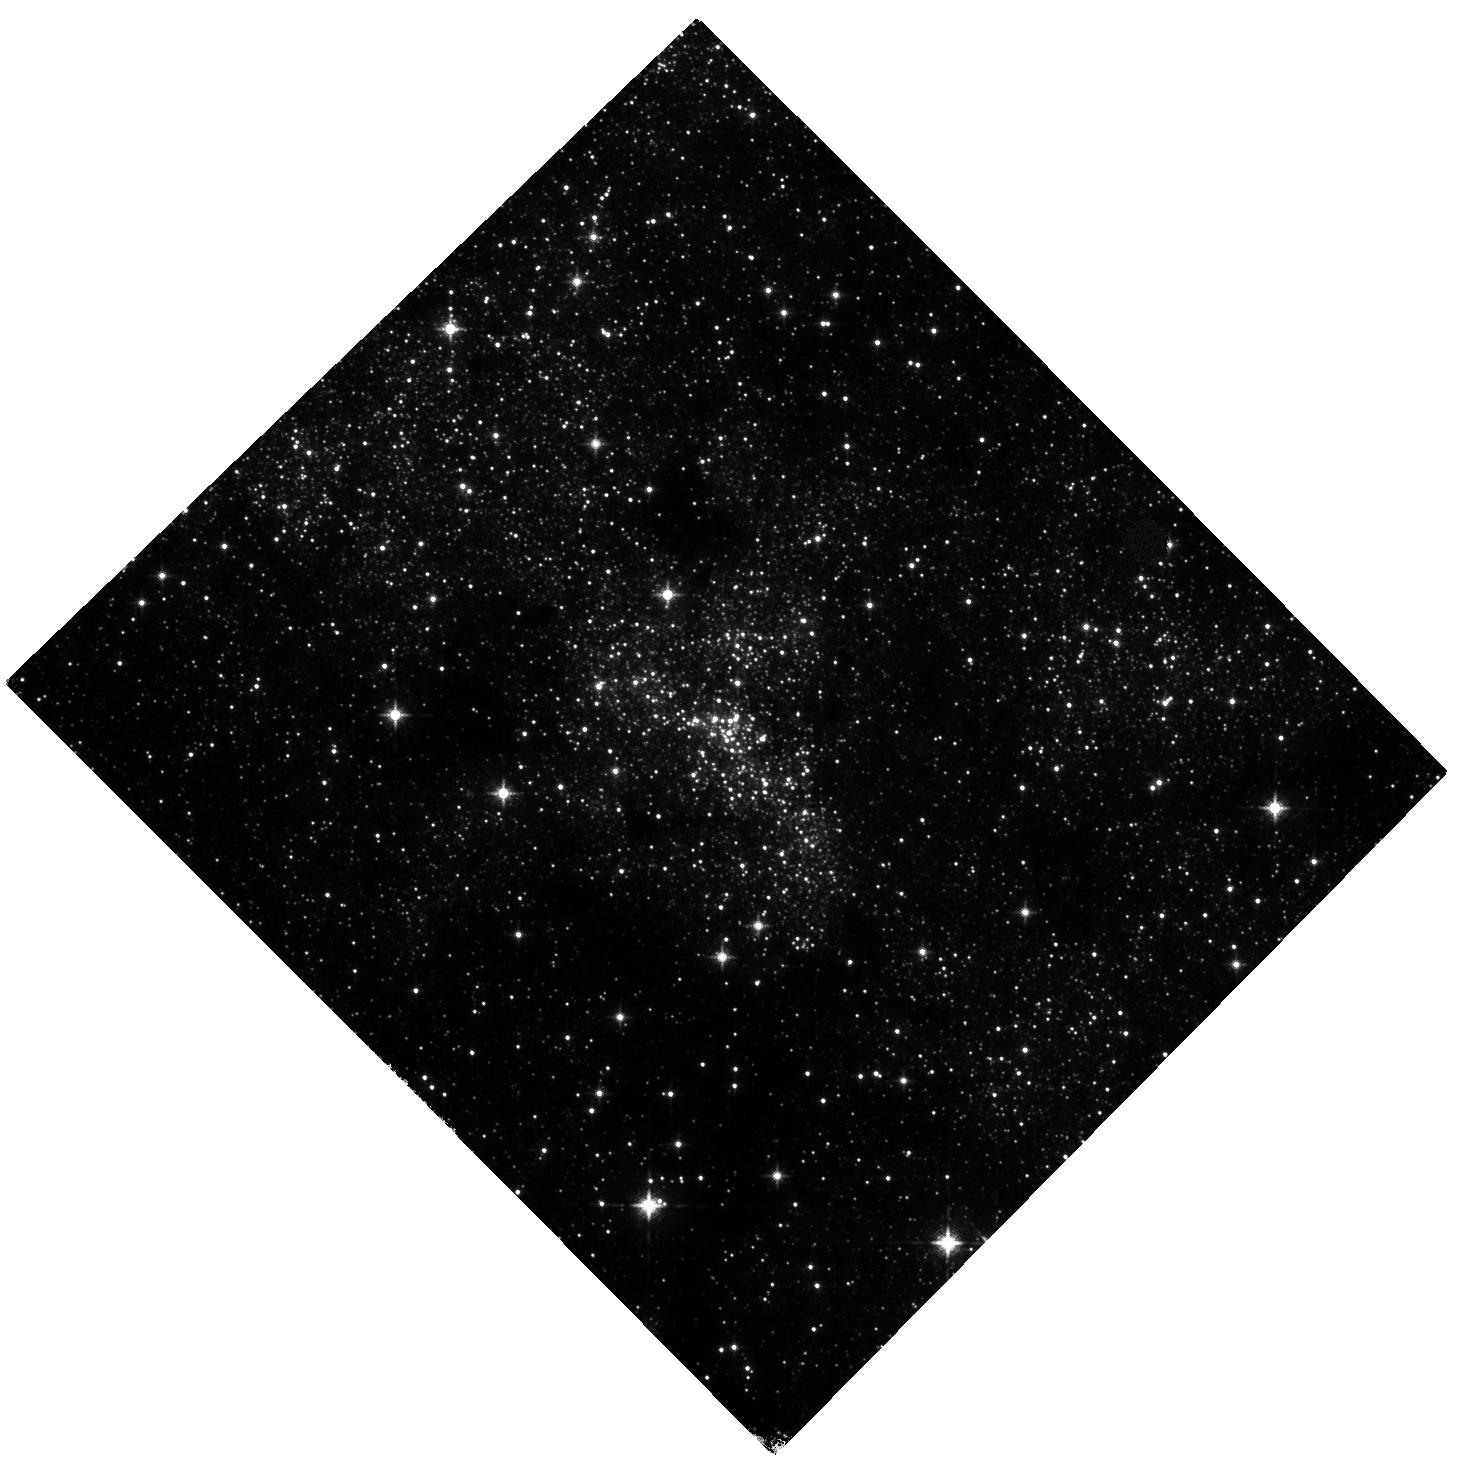
Target: SGR-A
Instrument: WFC3/IR
Filter: F127M
Exposure: 33 min
Observation ID: hst_15199_01_wfc3_ir_f127m_idmo01

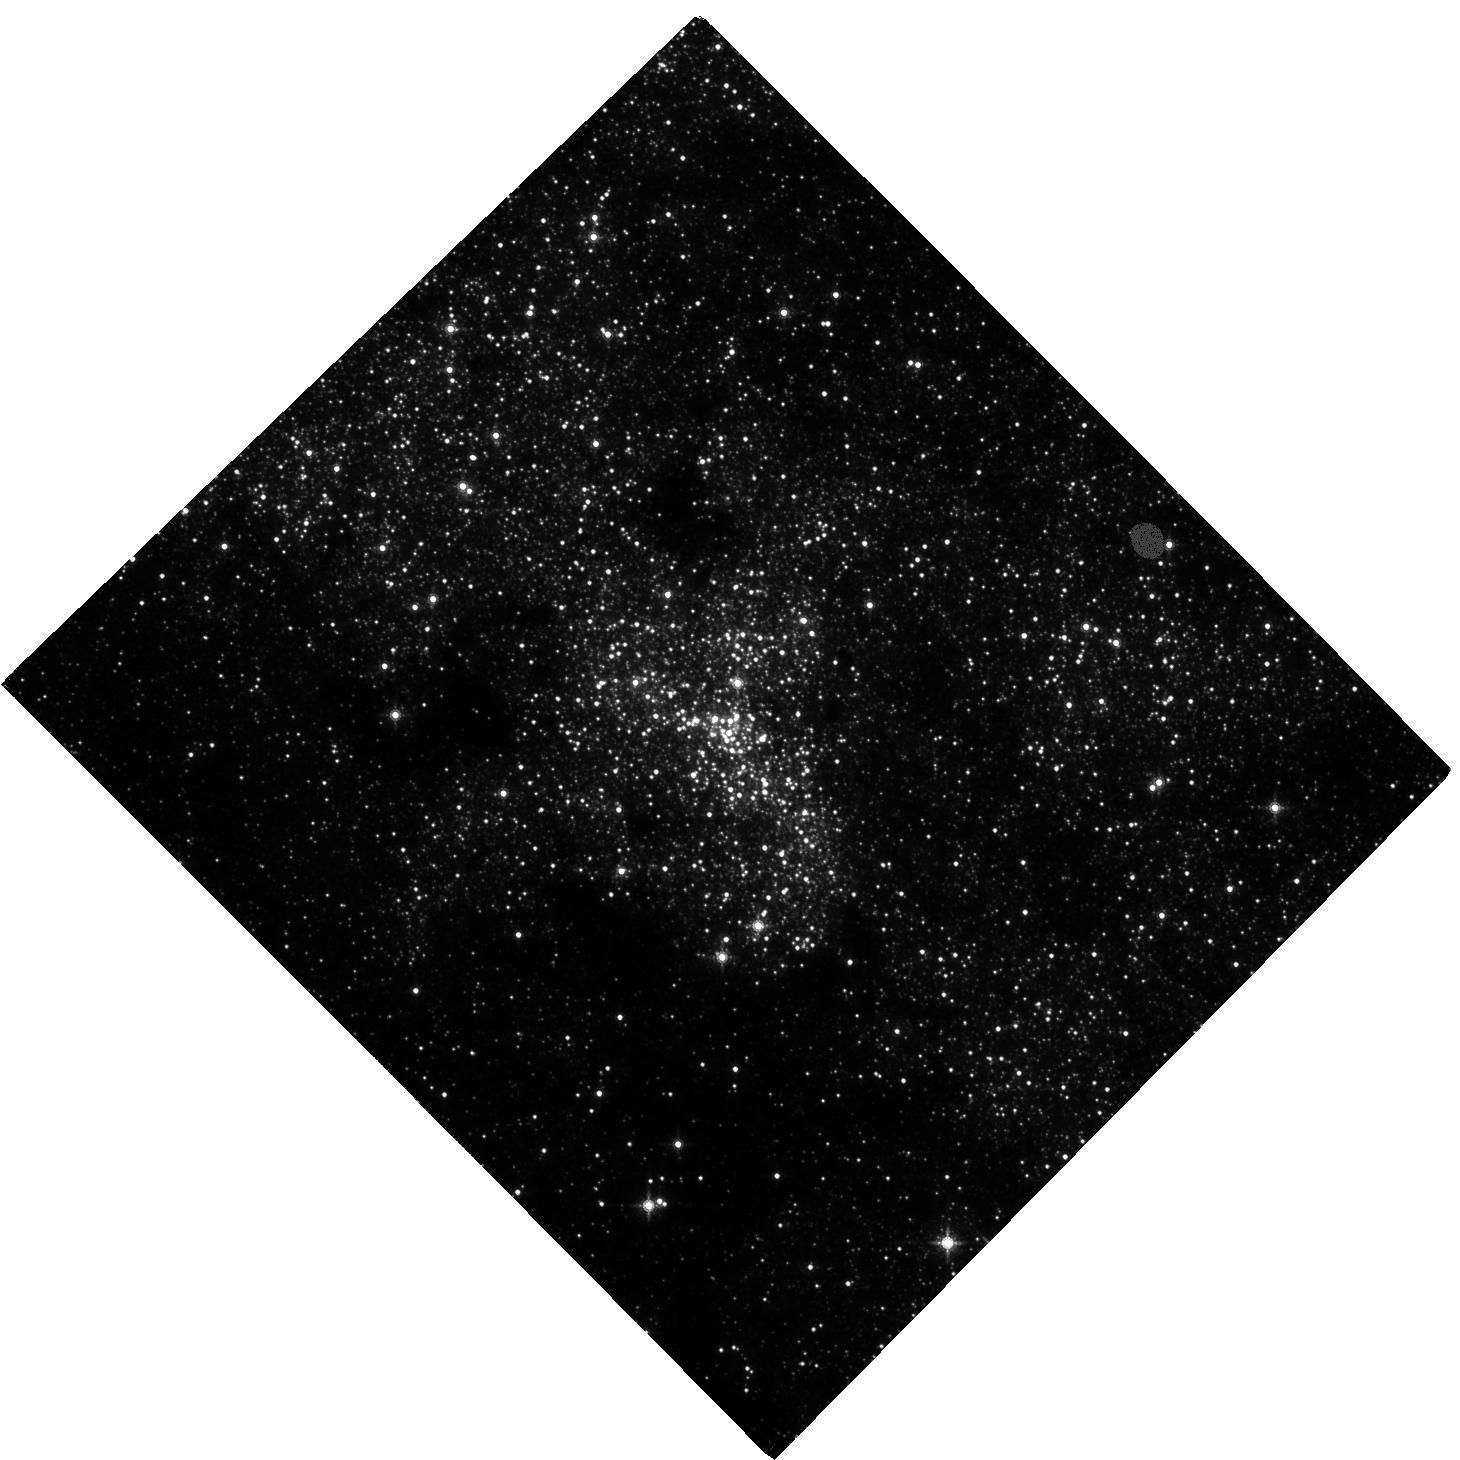
Target: SGR-A
Instrument: WFC3/IR
Filter: F153M
Exposure: 1.5 h
Observation ID: hst_15199_01_wfc3_ir_f153m_idmo01

Building an astrometric reference frame for tests of General Relativity with stellar orbits at the Galactic center with HST and GAIA (PI: Do, Tuan)

The short-period star S0-2 will reach its closest approach to the supermassive black hole at the Galactic center in 2018 at a separation of < 120 AU. This event will offer the first of a series of tests of General Relativity with stellar orbits around a supermassive black hole, an unexplored regime for tests of gravity. While S0-2 has been monitored for over 20 years with high angular resolution measurements from the ground, the astrometric reference frame is currently not stable enough for GR tests. The current reference frame is constructed using observations of 7 radio masers with narrow-field adaptive optics imaging from the ground. While this method provides a reference frame that is stable enough to measure the Keplerian orbits, it does not meet the more stringent requirements needed to measure post-Newtonian effects such as the precession of the periapse of the orbit. The small number of reference stars and the systematic errors associated with using large mosaics to observe these stars limit the accuracy of this method. We propose to construct a new reference frame for tests of gravity with WFC3-IR observations in Cycles 25, 26, & 27. When combined with absolute positions and proper motions from GAIA, these observations will provide the required precision in the reference frame. The WFC3-IR field of view has over 1000 times greater areal coverage than the narrow-field AO observations, providing 3 times the number of absolute reference sources from GAIA. The proposed observations build on a legacy of HST, GAIA, and adaptive optics data to open an era of gravitational science with orbits at the Galactic center.